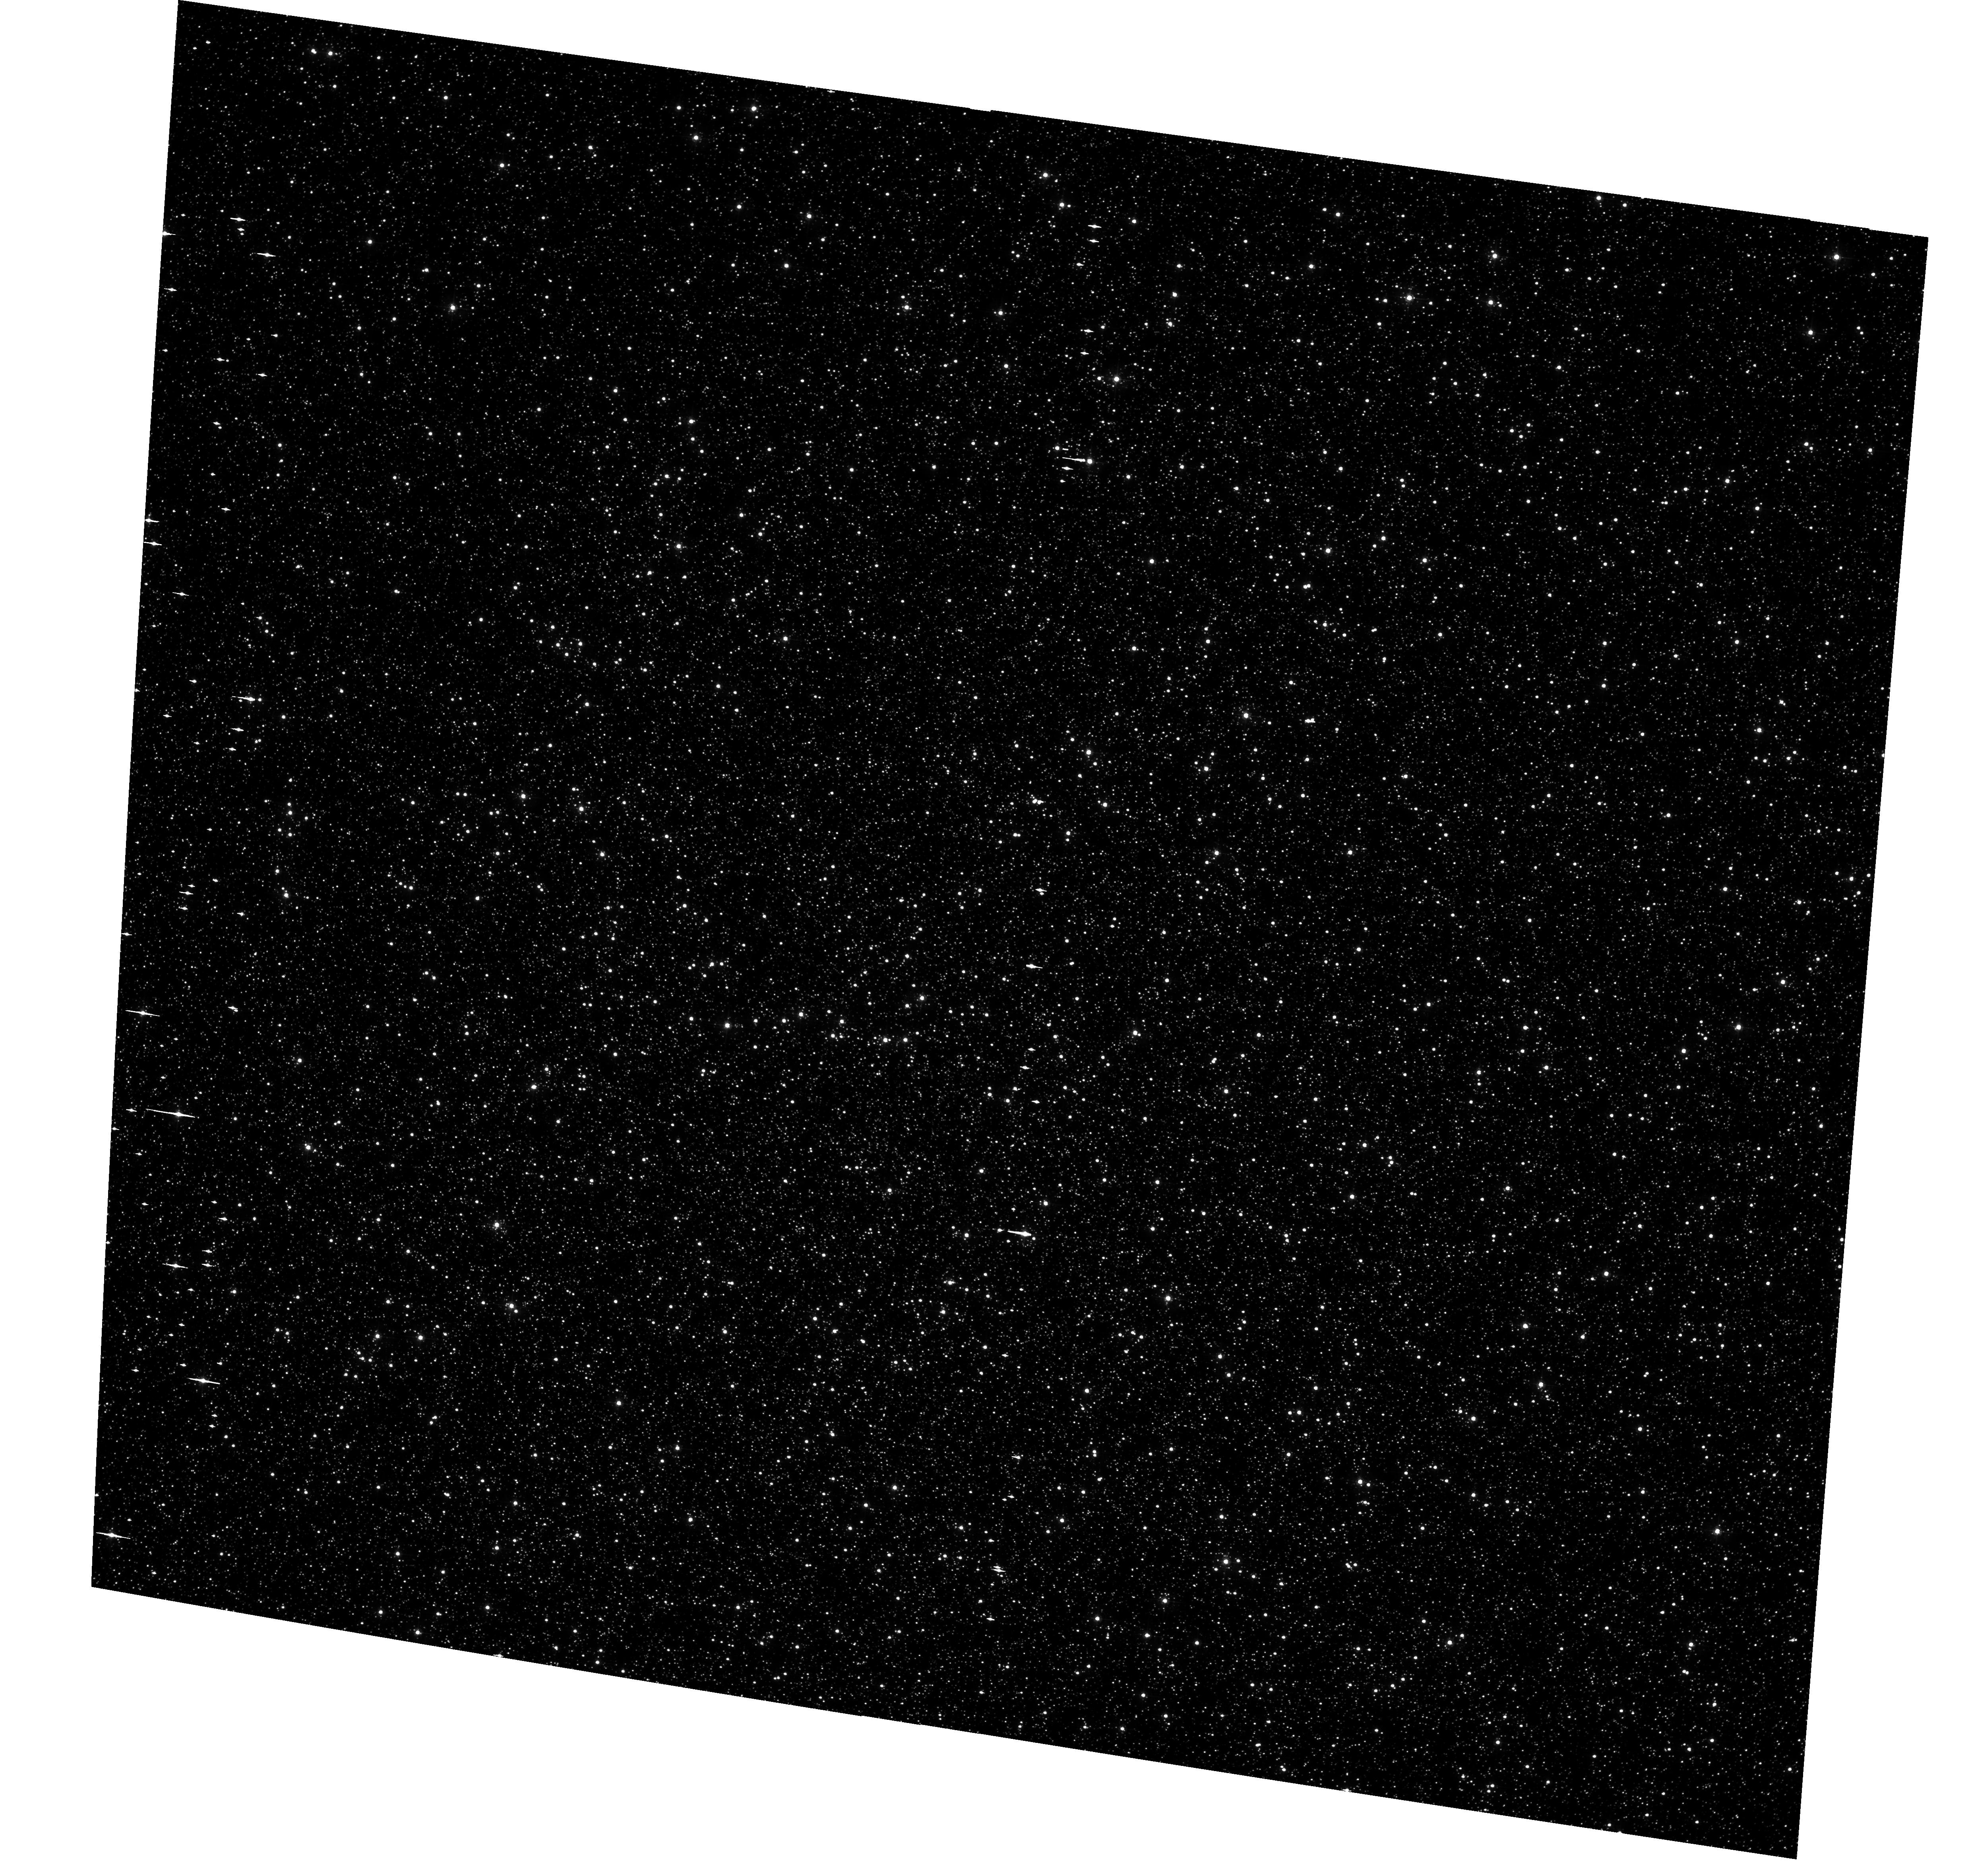
Target: NGC5139. Instrument: ACS/WFC. Filter: F435W. Exposure: 17 min. Observation ID: hst_9442_05_acs_wfc_f435w_j6lp05

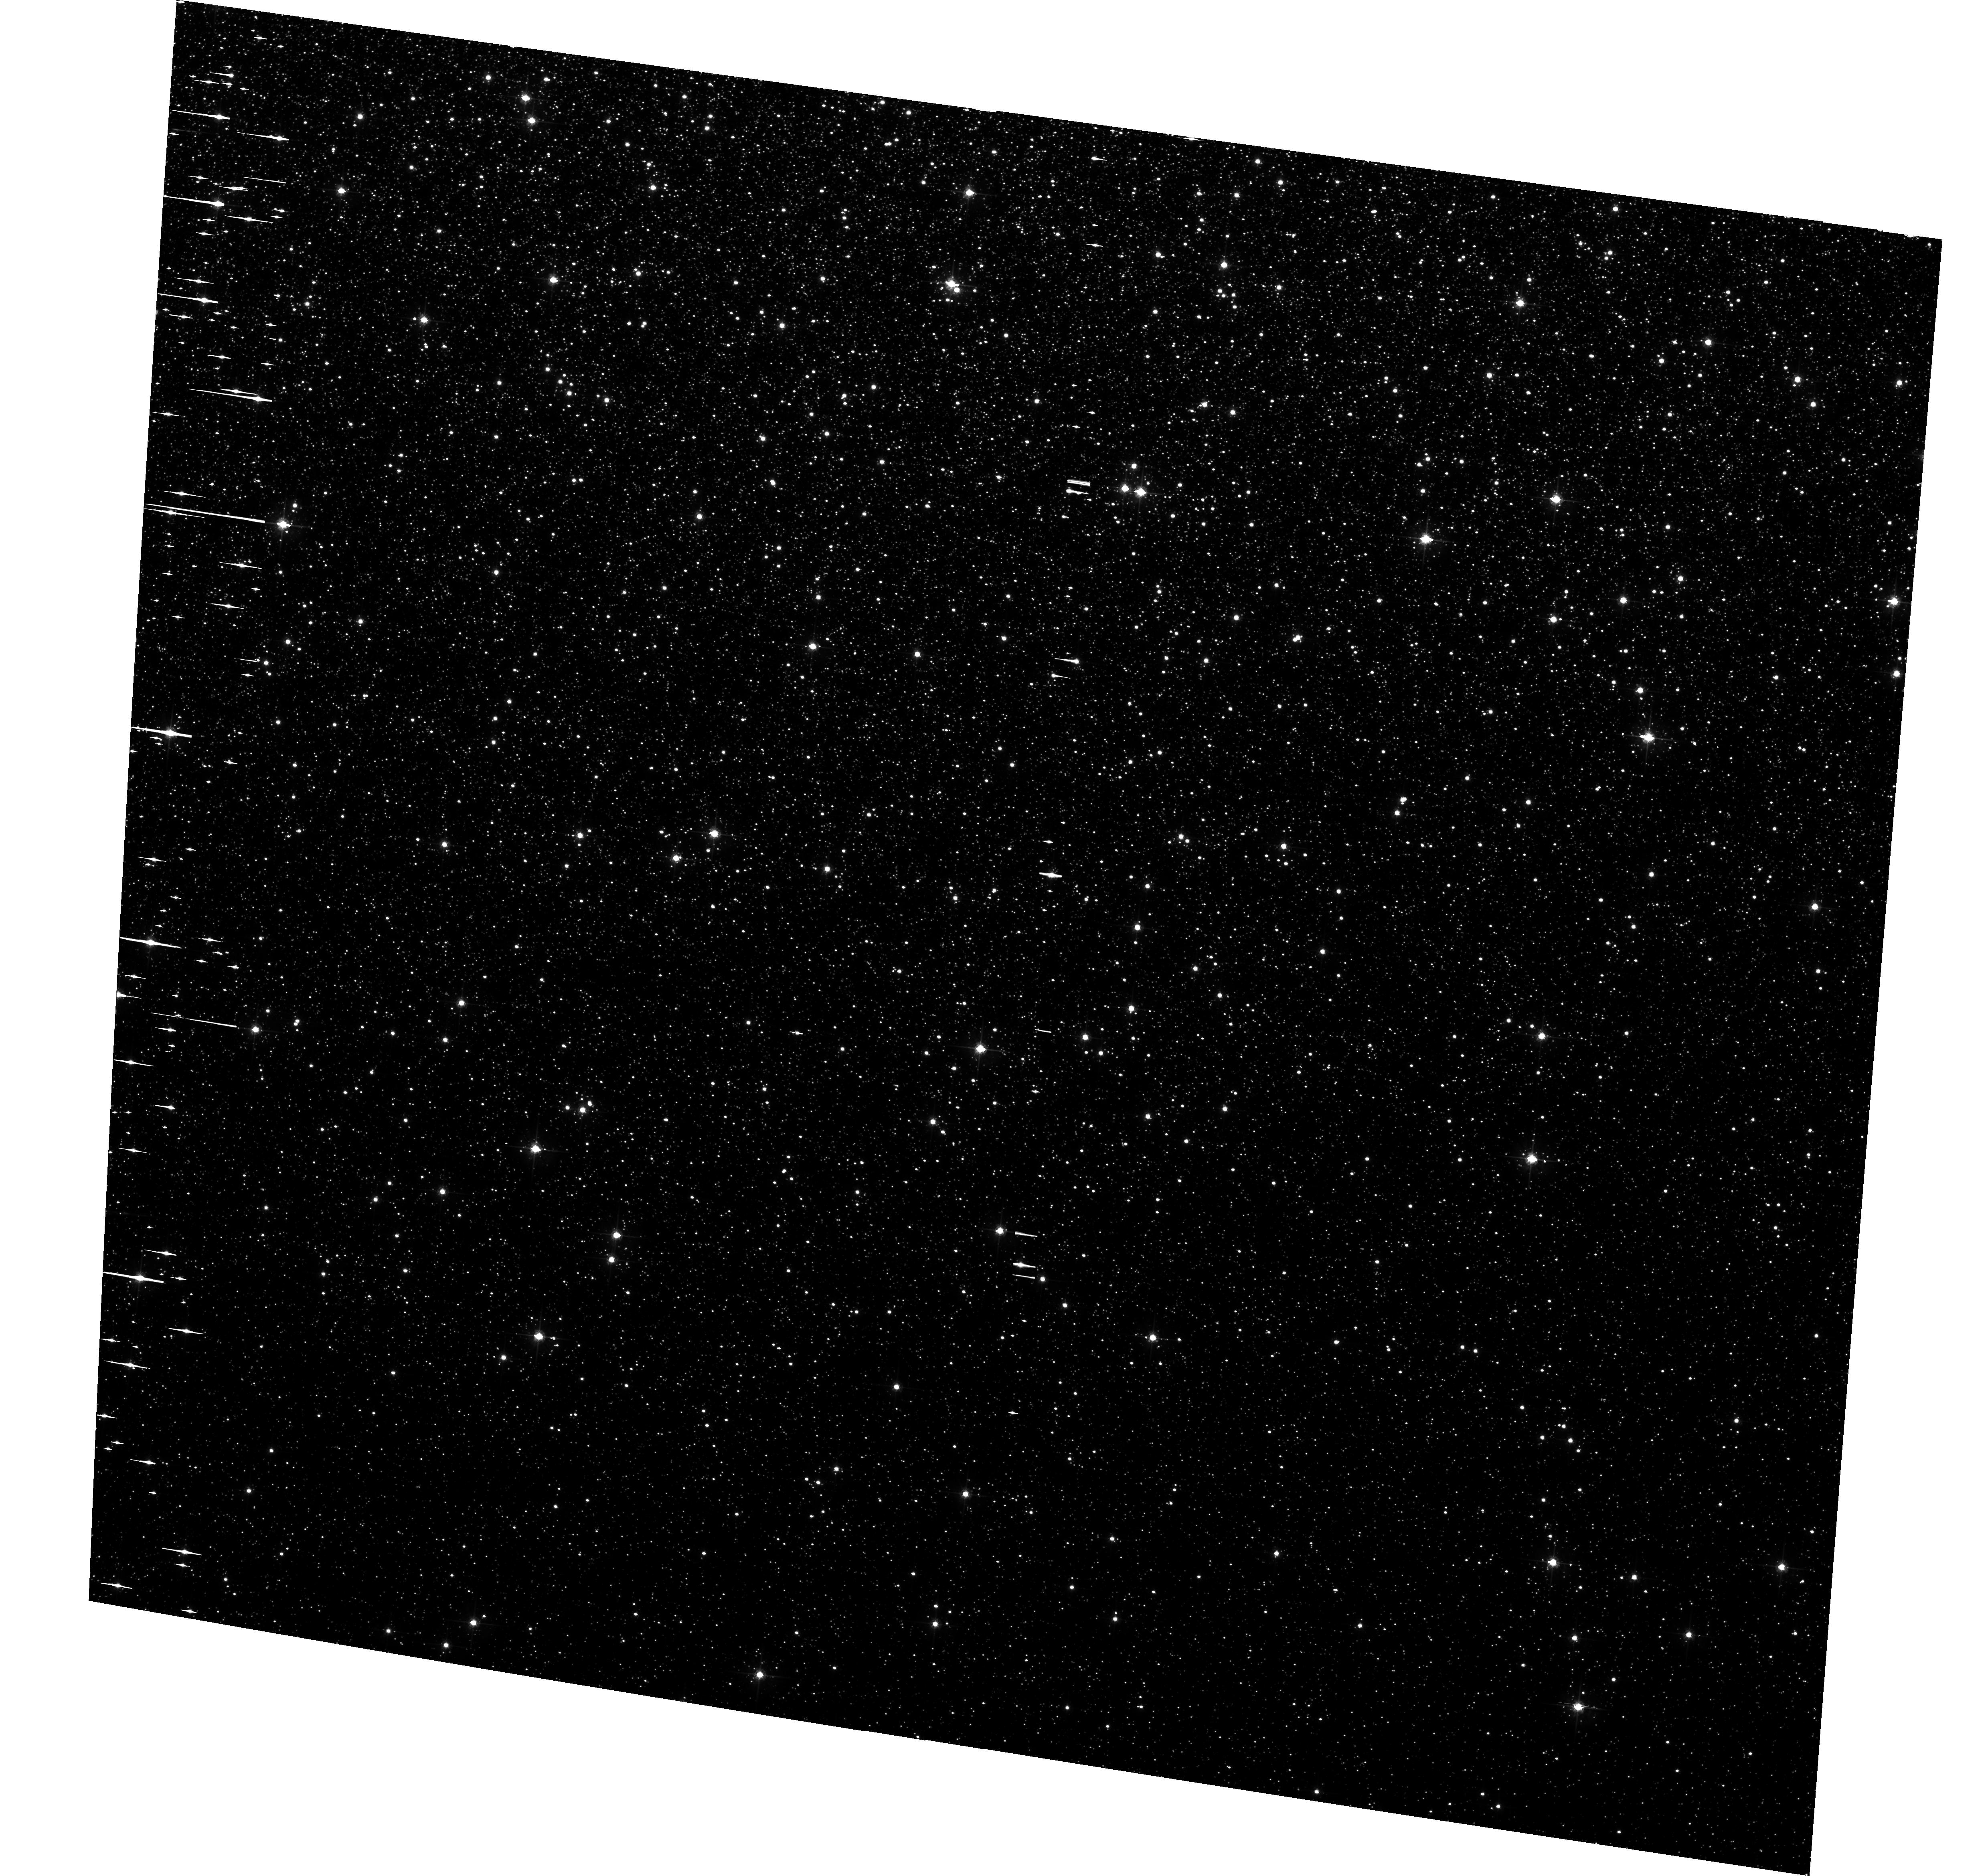
Target: NGC5139. Instrument: ACS/WFC. Filter: F625W. Exposure: 17 min. Observation ID: hst_9442_04_acs_wfc_f625w_j6lp04

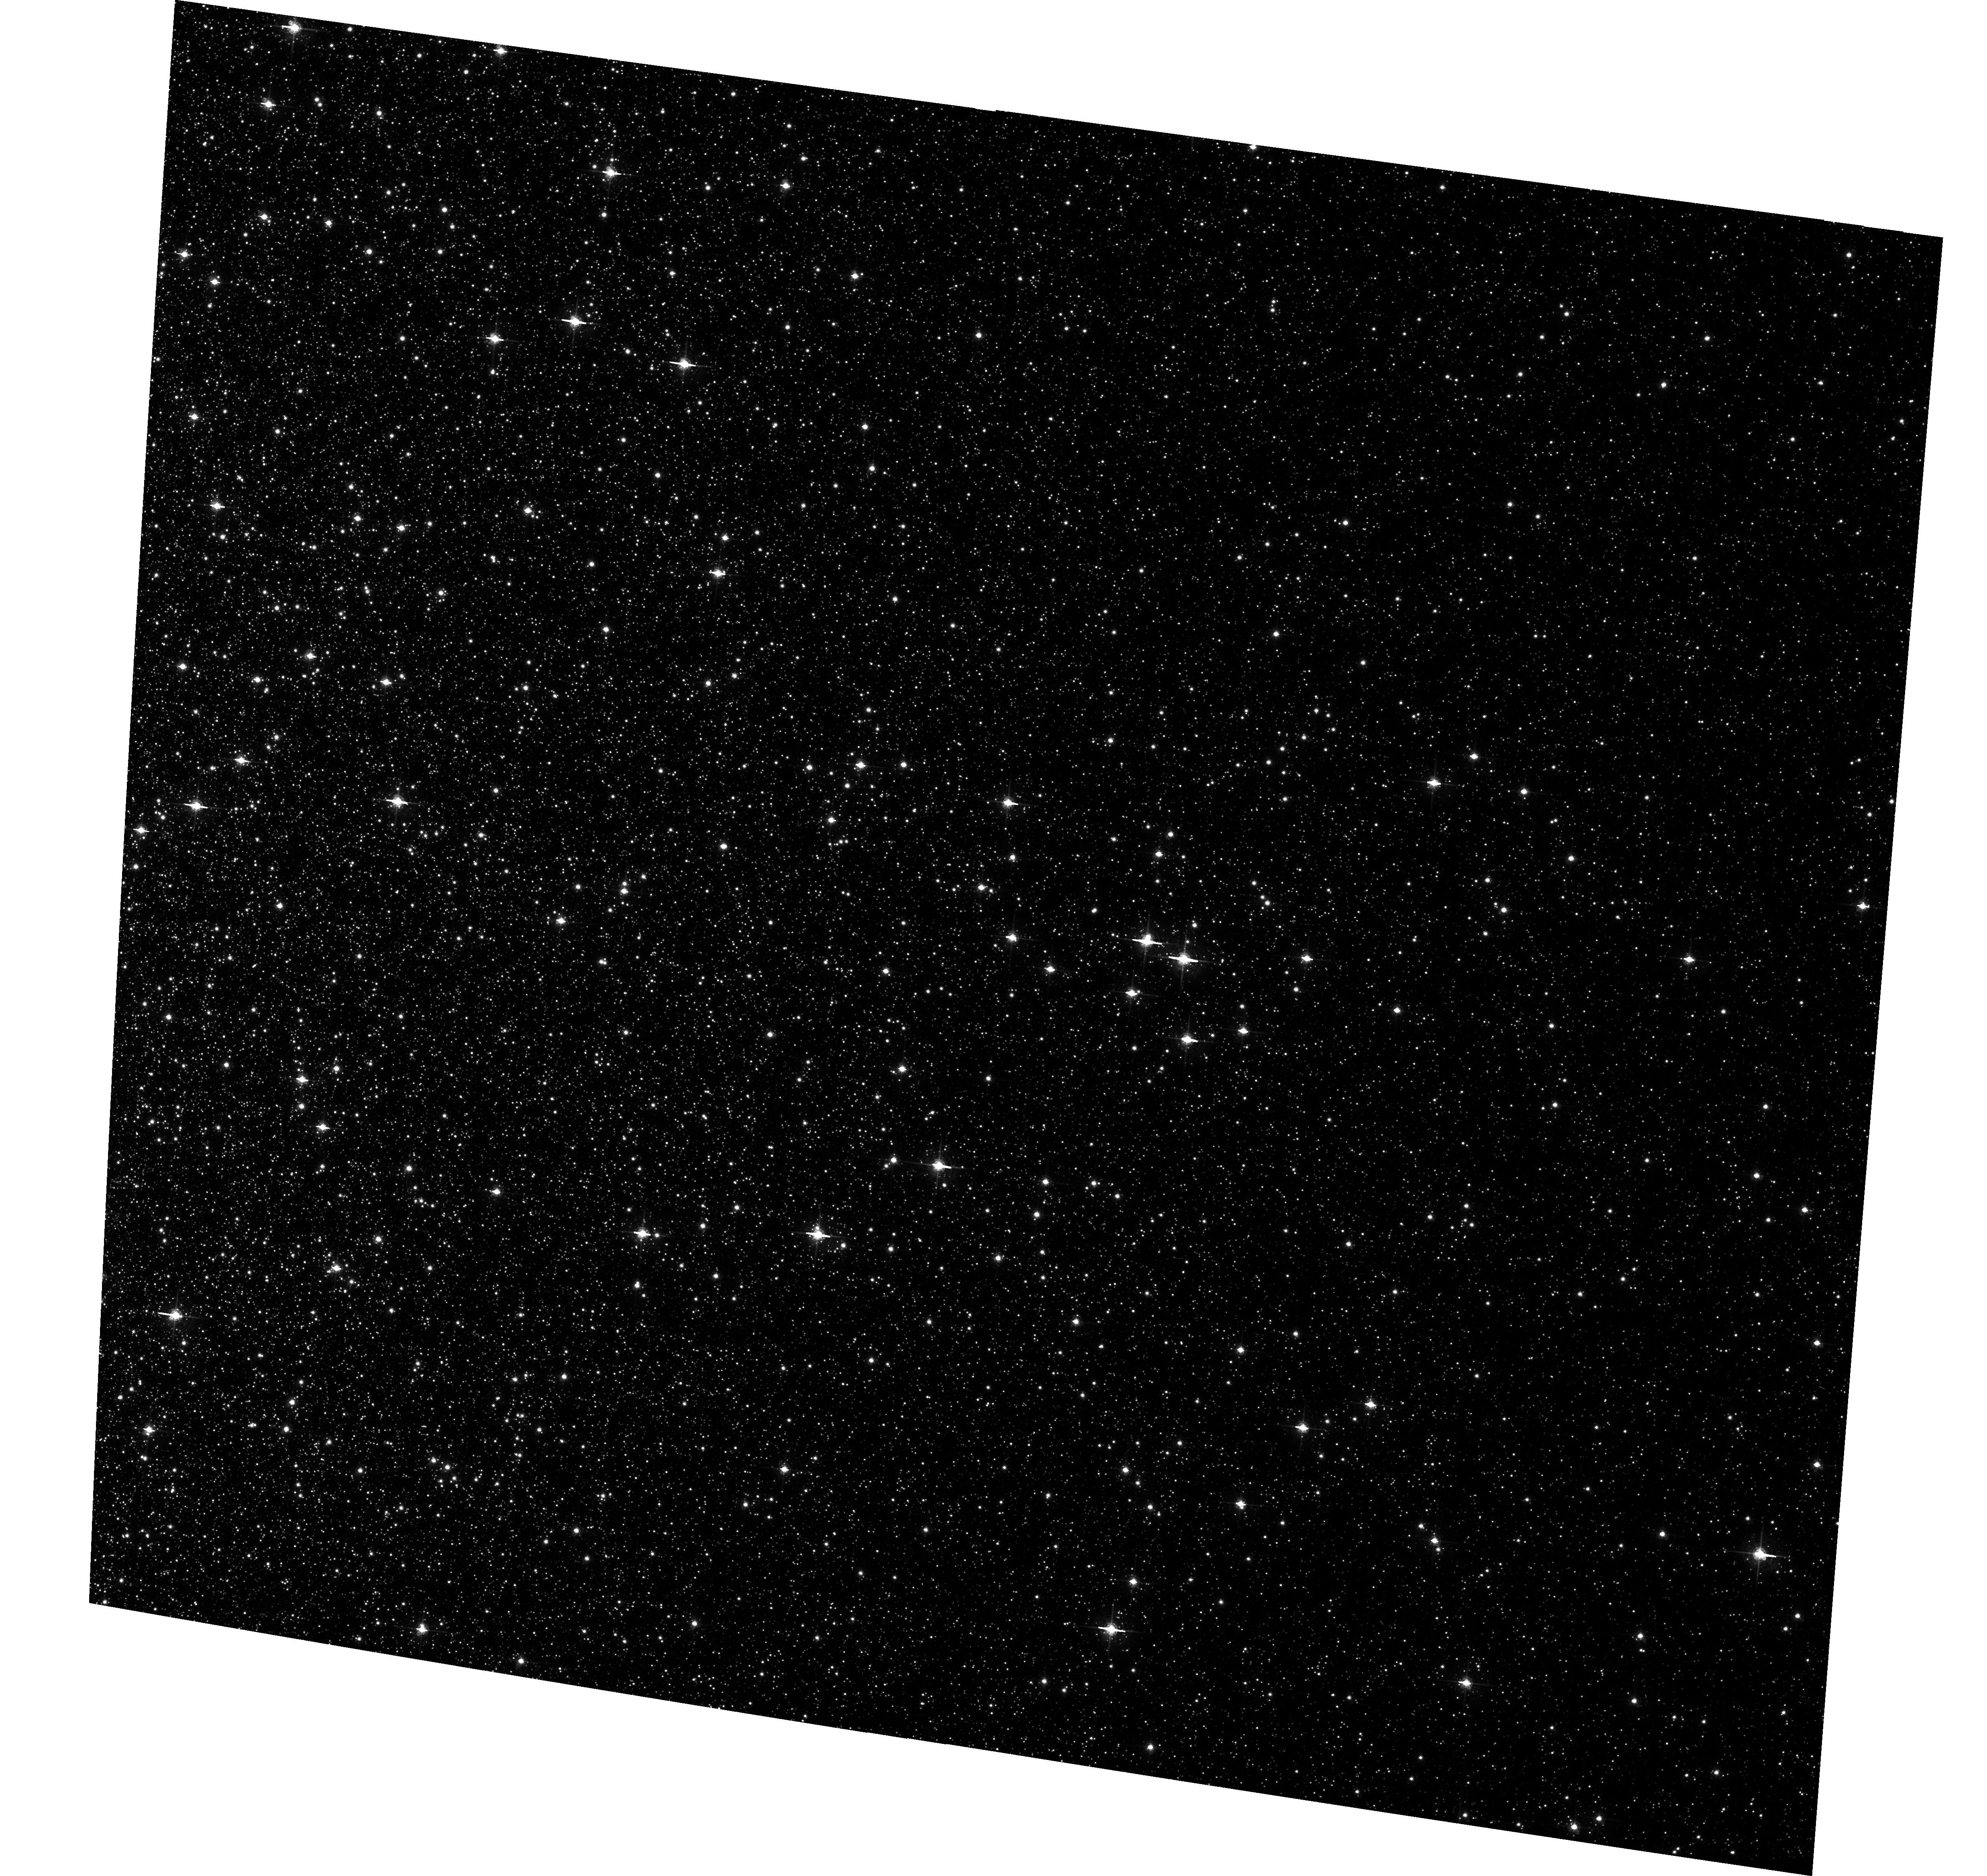
Target: NGC5139. Instrument: ACS/WFC. Filter: F658N. Exposure: 29 min. Observation ID: hst_9442_02_acs_wfc_f658n_j6lp02

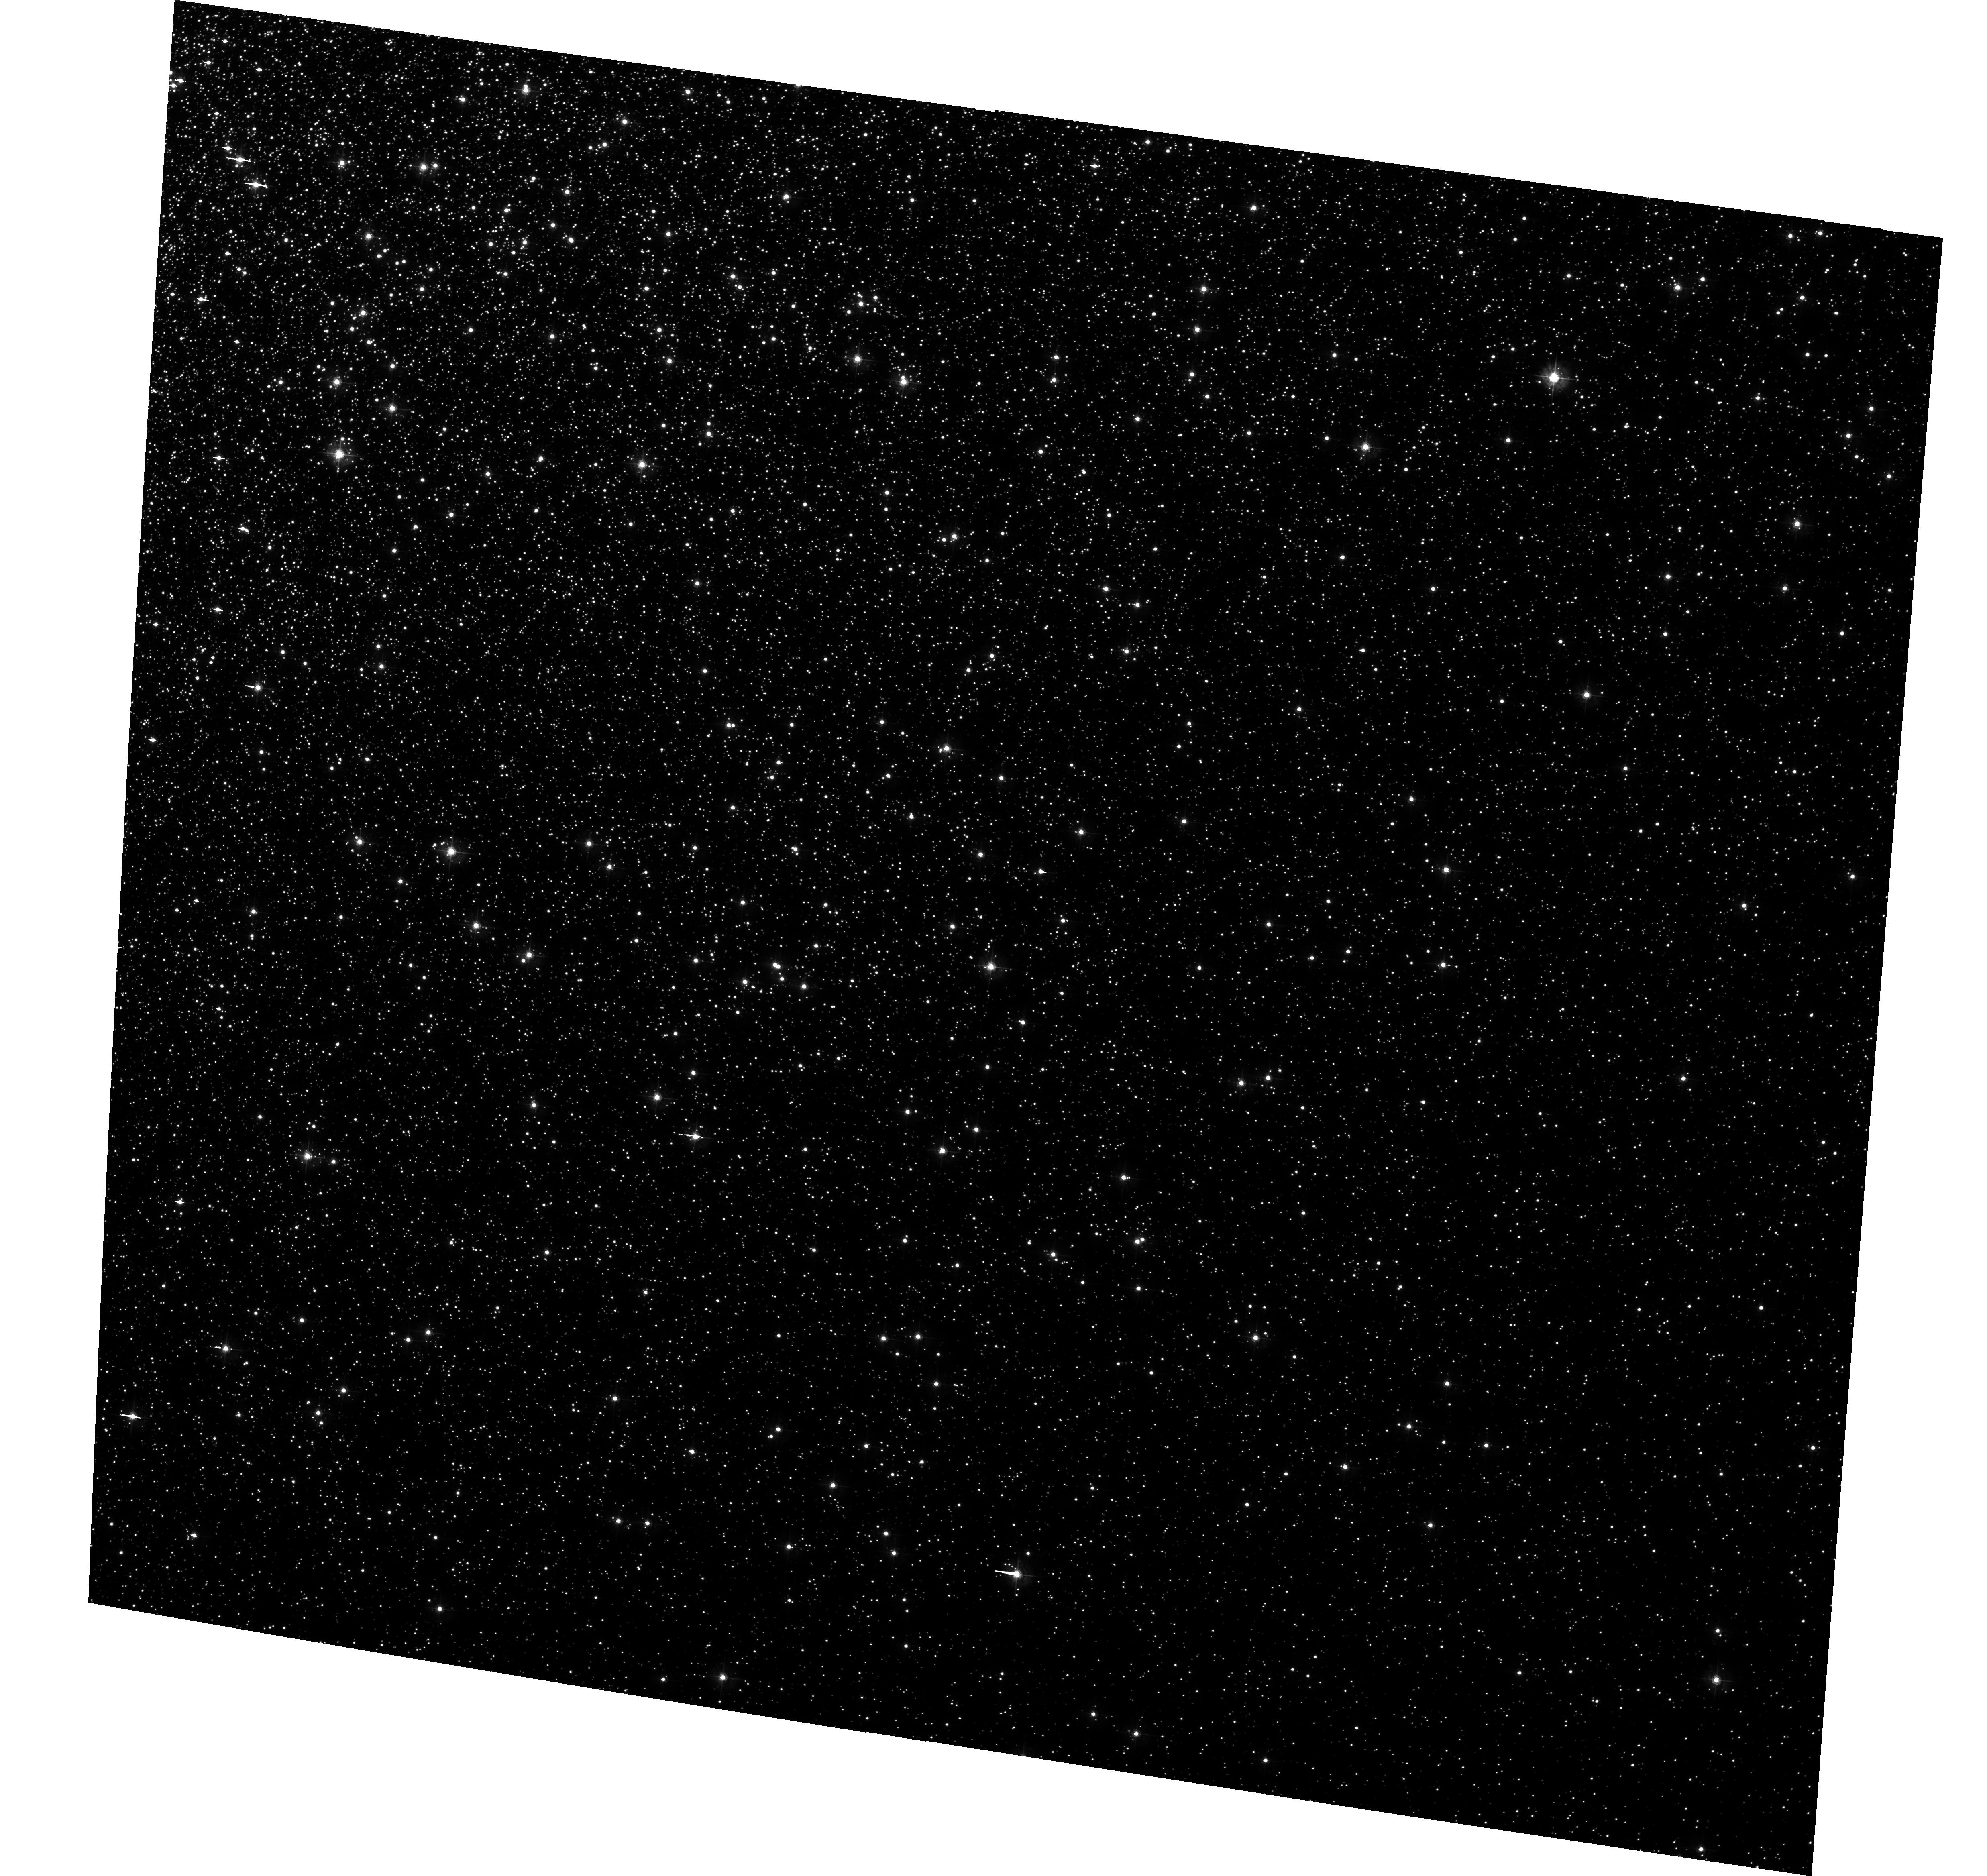
Target: NGC5139. Instrument: ACS/WFC. Filter: F435W. Exposure: 17 min. Observation ID: hst_9442_03_acs_wfc_f435w_j6lp03

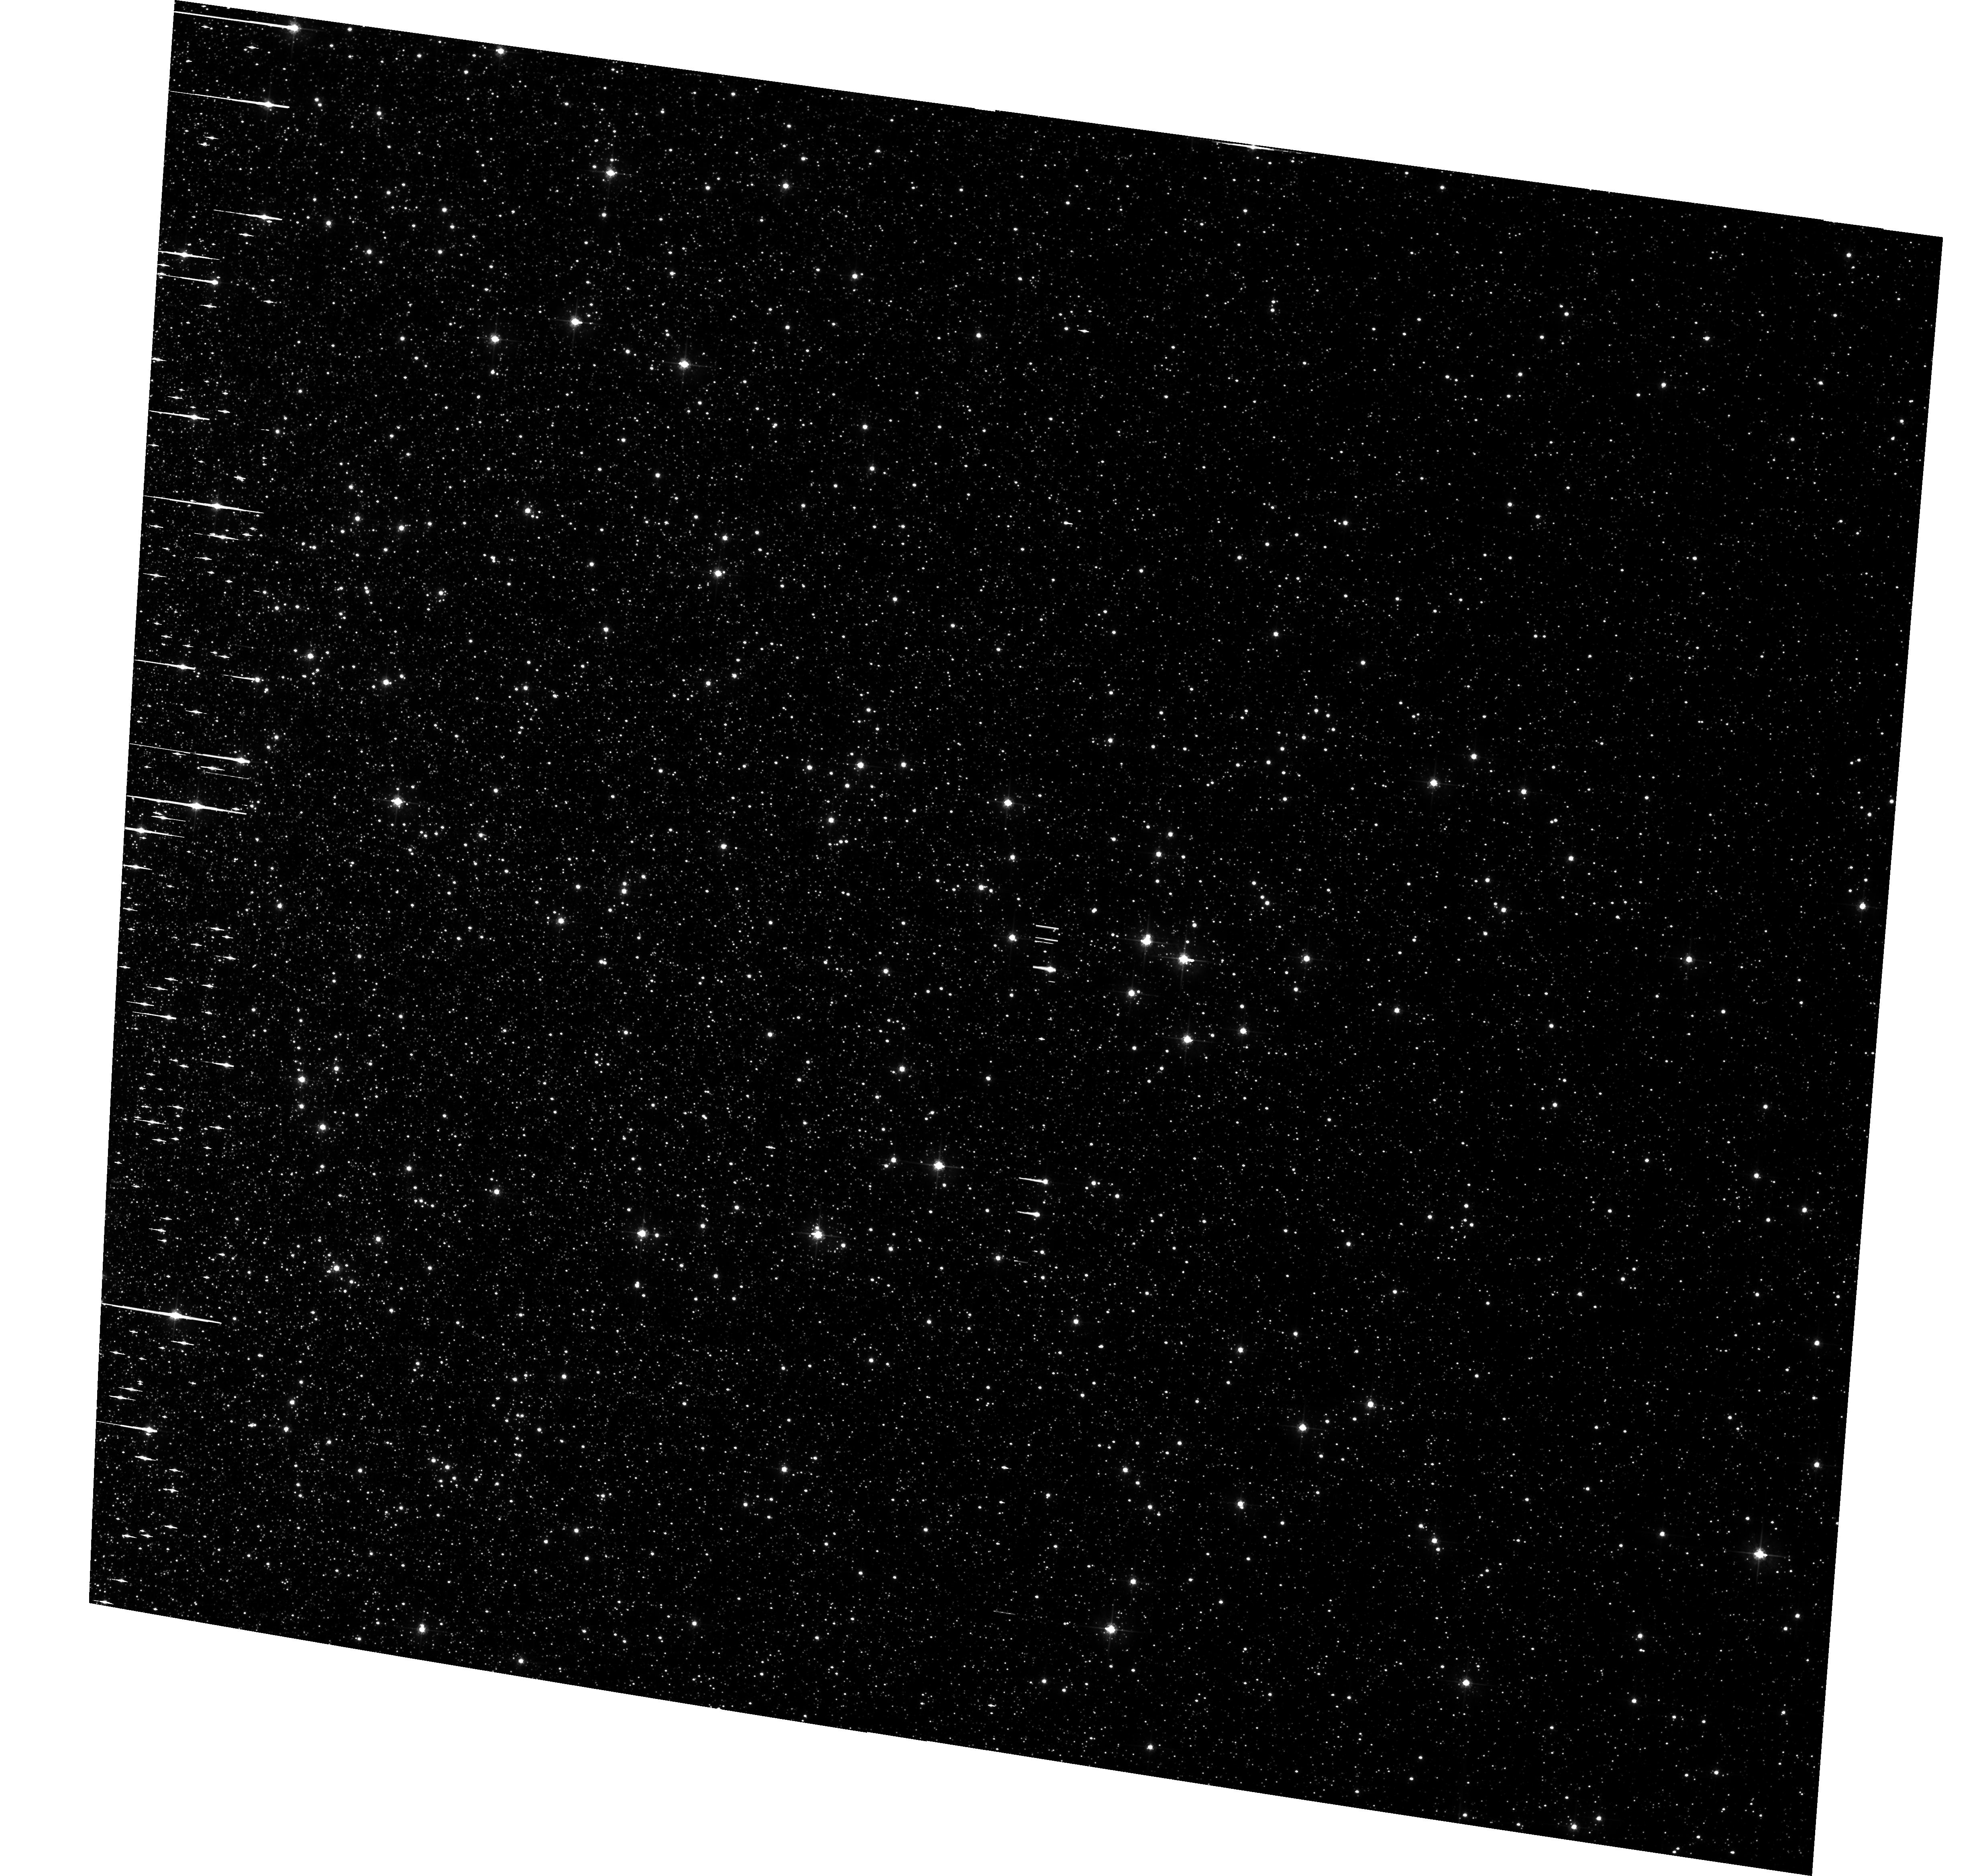
Target: NGC5139. Instrument: ACS/WFC. Filter: F625W. Exposure: 17 min. Observation ID: hst_9442_02_acs_wfc_f625w_j6lp02

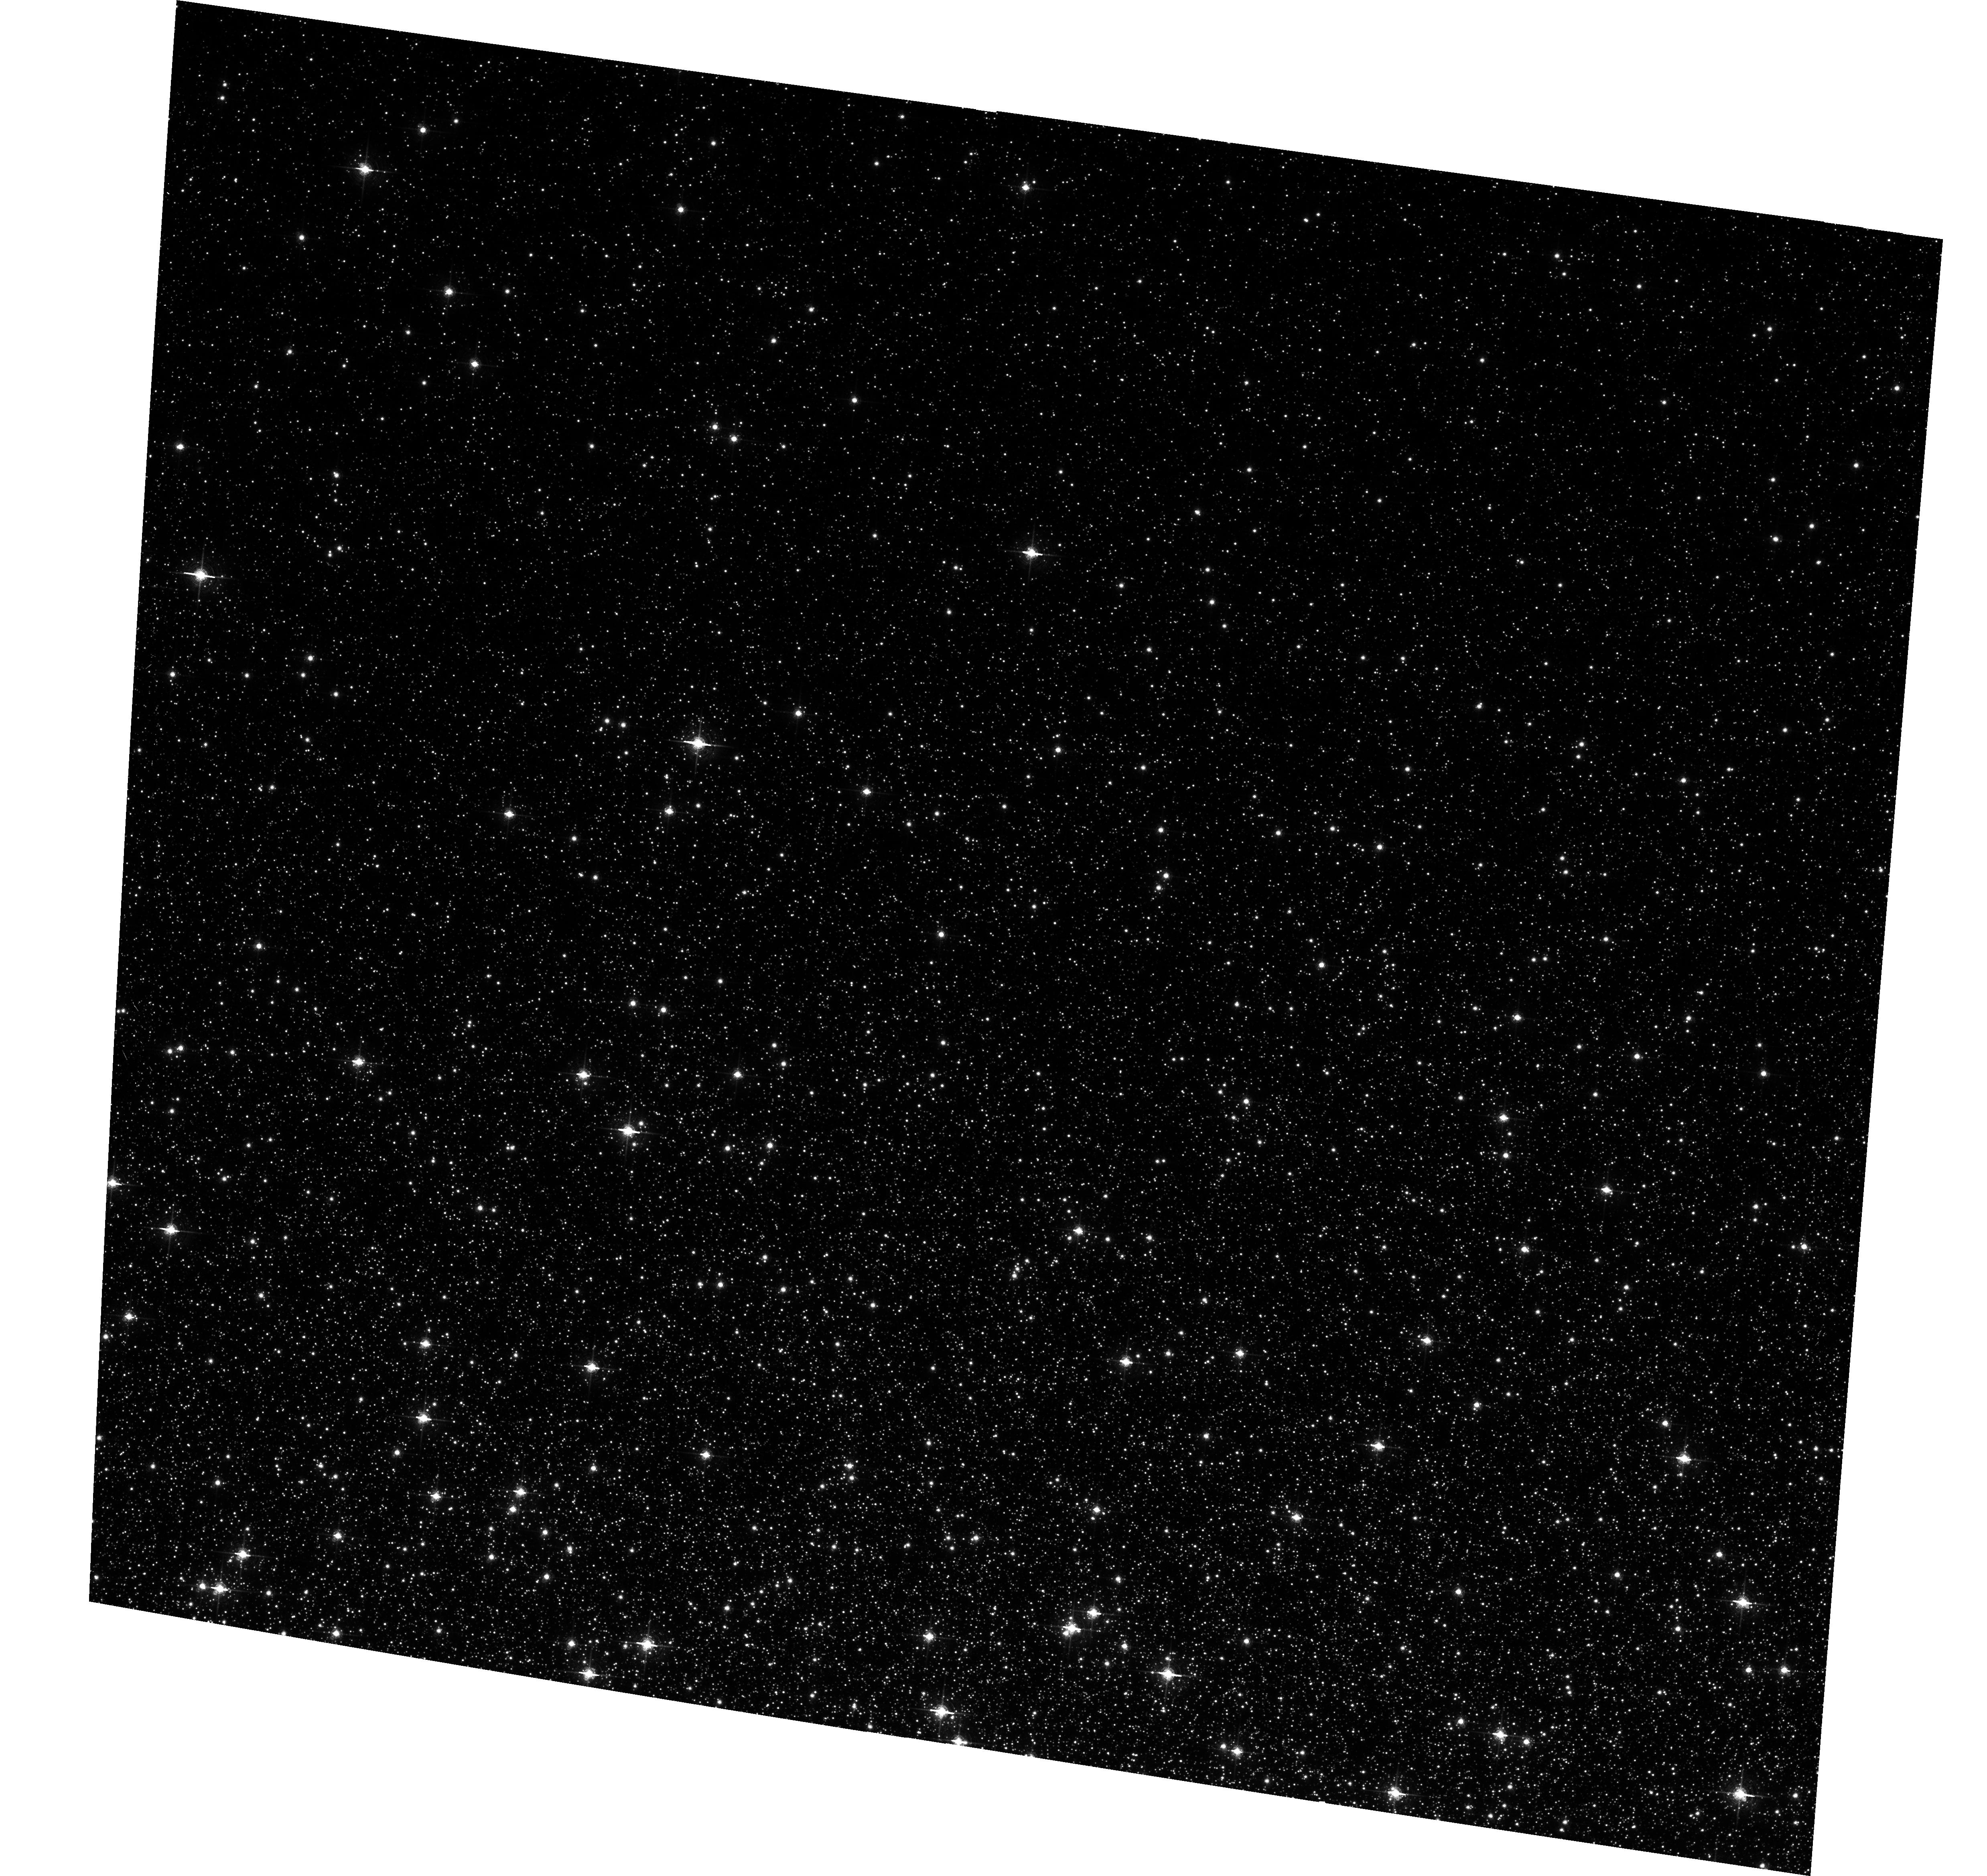
Target: NGC5139. Instrument: ACS/WFC. Filter: F658N. Exposure: 29 min. Observation ID: hst_9442_06_acs_wfc_f658n_j6lp06

Optical Counterparts for Low-Luminosity X-ray Sources in Omega Centauri (PI: Cool, Adrienne)

We propose to use narrow-band HAlpha imaging with ACS to search for the optical counterparts of low-luminosity X-ray sources (Lx ~ 2 x 10^30 - 5 x 10^32 erg/s) in the globular cluster Omega Centauri. With 9 WFC fields, we will cover the inner two core radii of the cluster, and encompass about 90 of the faint sources we have identified with Chandra. Approximately 30-50 of these sources should be cluster members, the remainder being mostly background galaxies plus a smaller number of foreground stars. This large population of low-Lx cluster X-ray sources is second only to the more than 100 faint sources recently discovered in 47 Tuc with Chandra (Grindlay et al. 2001a), which have been identified as a mixture of cataclysmic variables, quiescent low-mass X-ray binaries, millisecond pulsars, and coronally active main-sequence binaries. Our Cycle 6 WFPC2 program successfully identified 2 of the 3 then-known faint X-ray sources in the core of Omega Cen using H-alpha imaging. We now propose to expand the areal coverage by a factor of about 18 to encompass the much larger number of sources that have since been discovered with Chandra. The extreme crowding in the central regions of Omega Cen requires the resolution of HST to obtain optical IDs. These identifications are key to making meaningful comparisons between the populations of faint X-ray sources in different clusters, in an effort to understand their origins and role in cluster dynamics.